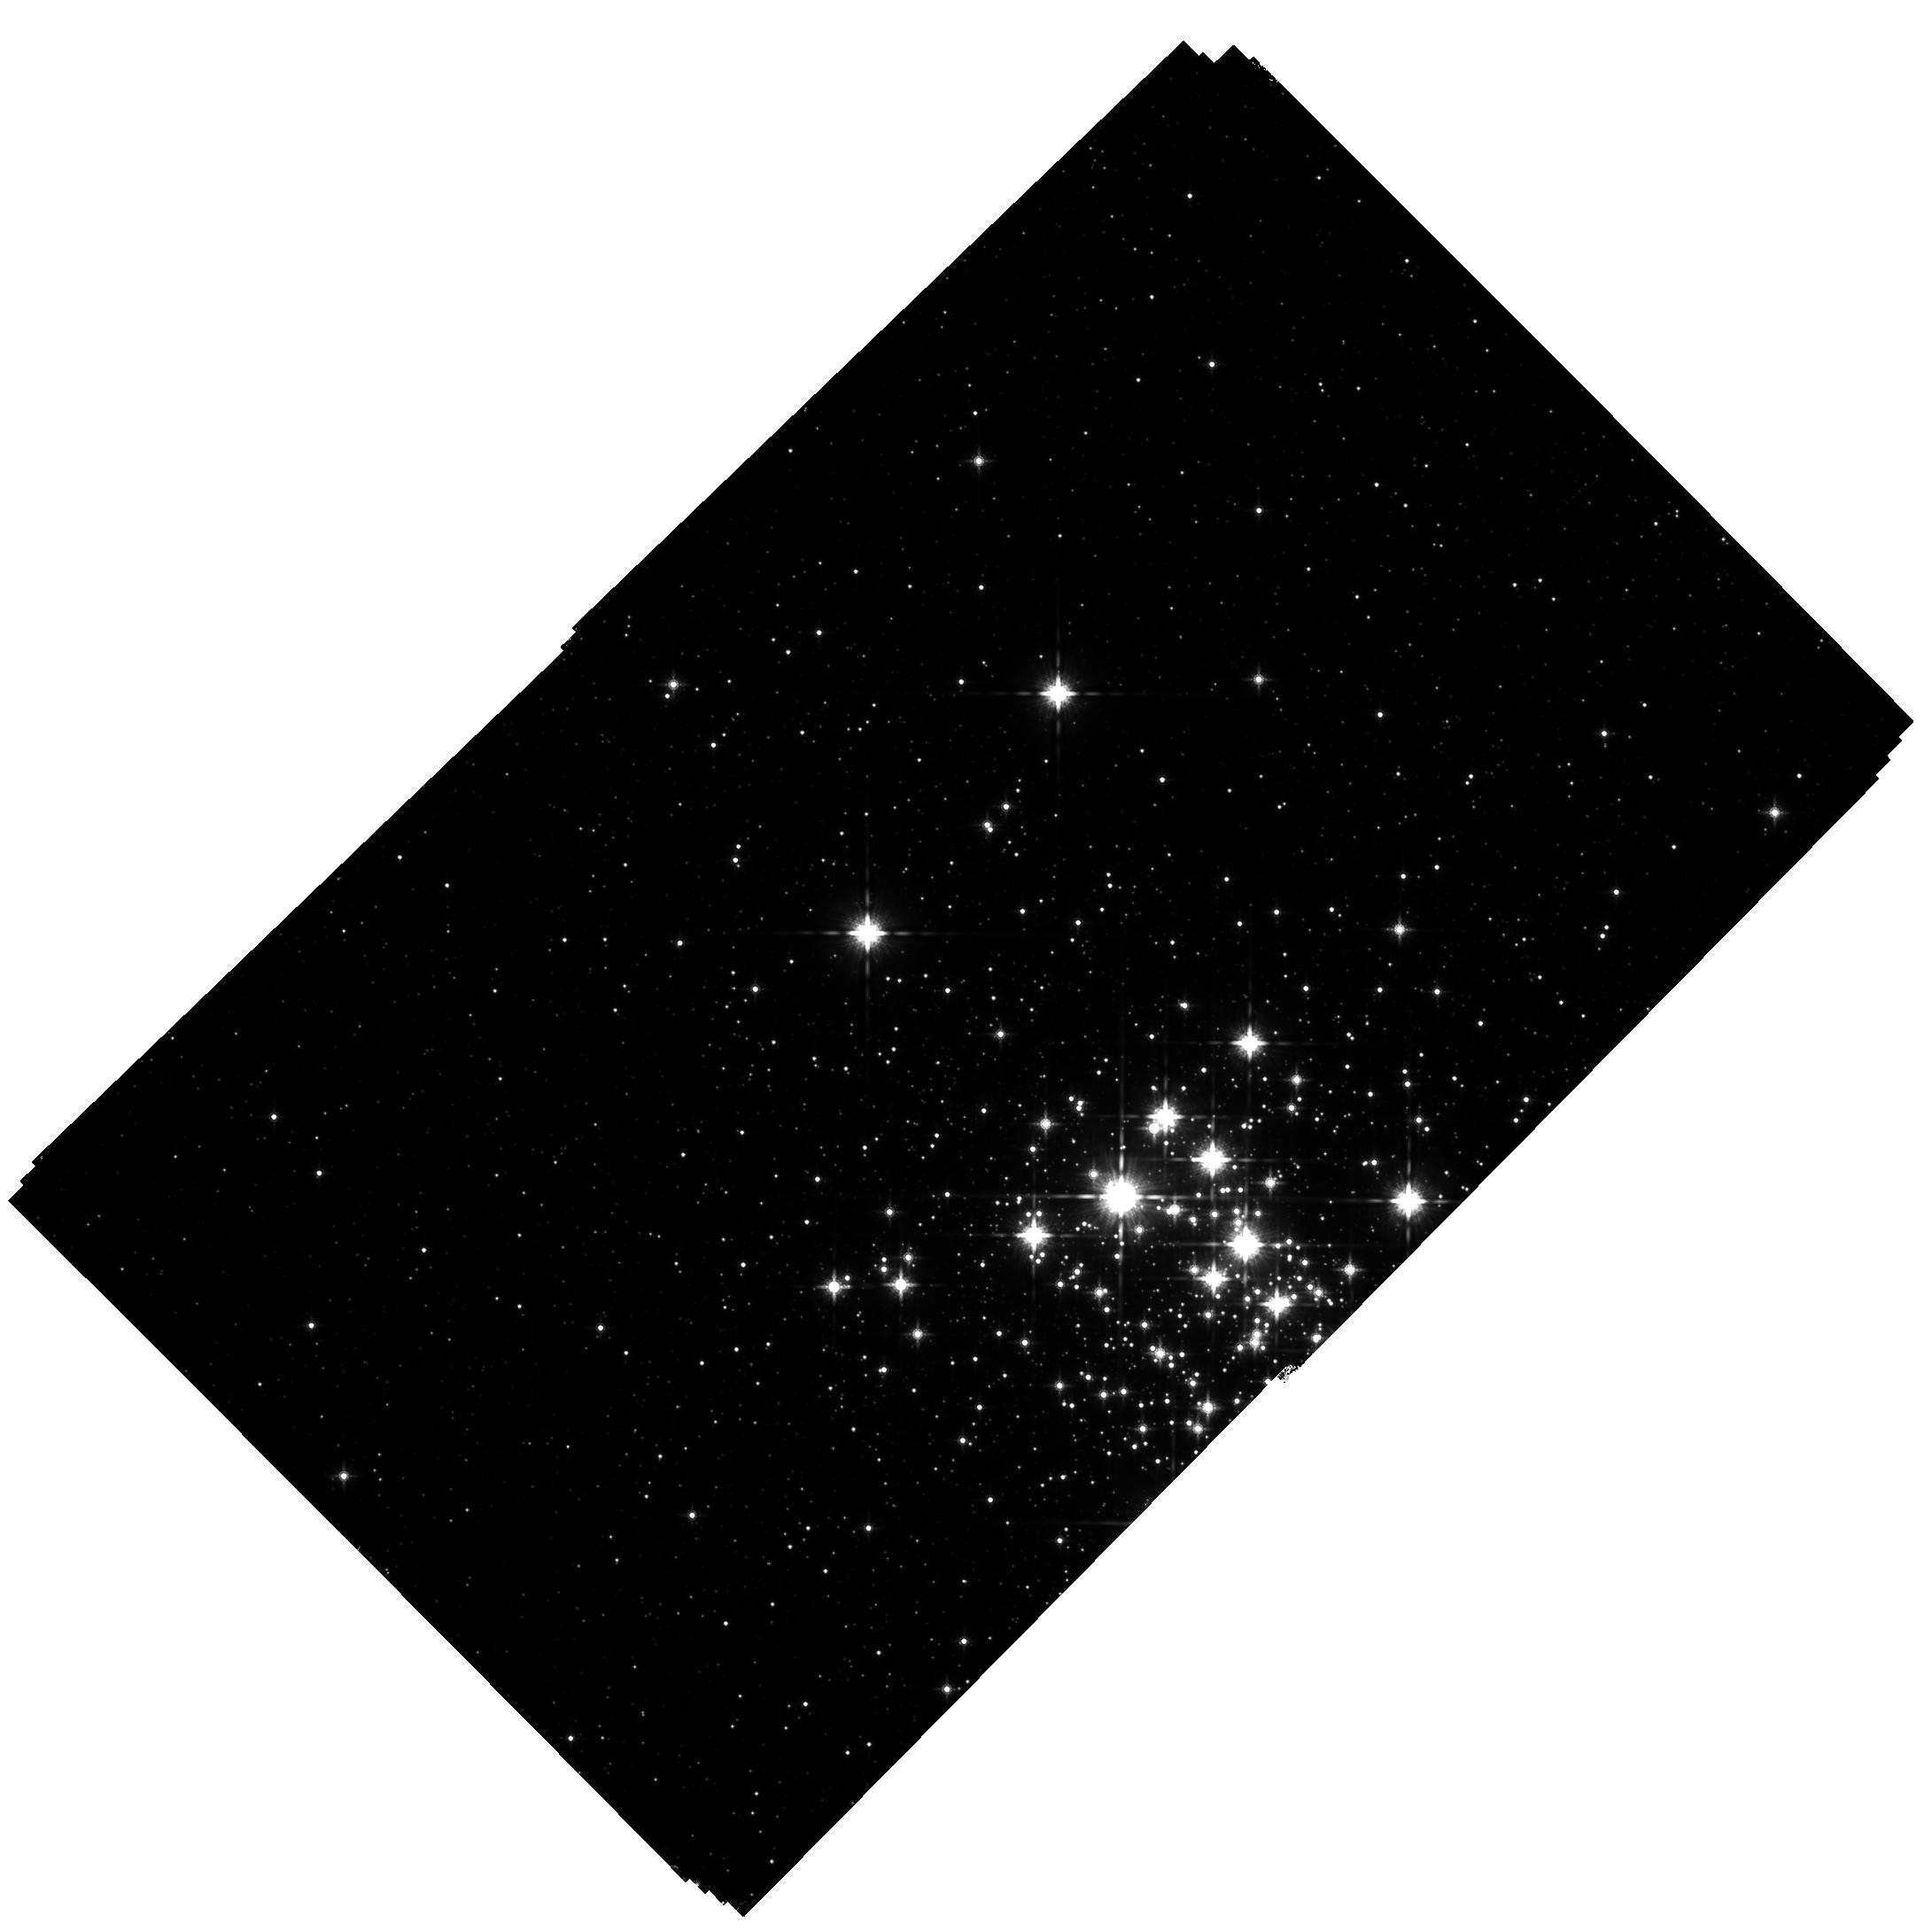
Target: WESTERLUND1
Instrument: WFC3/IR
Filter: F160W
Exposure: 1.9 h
Observation ID: hst_13809_02_wfc3_ir_f160w_icmz02

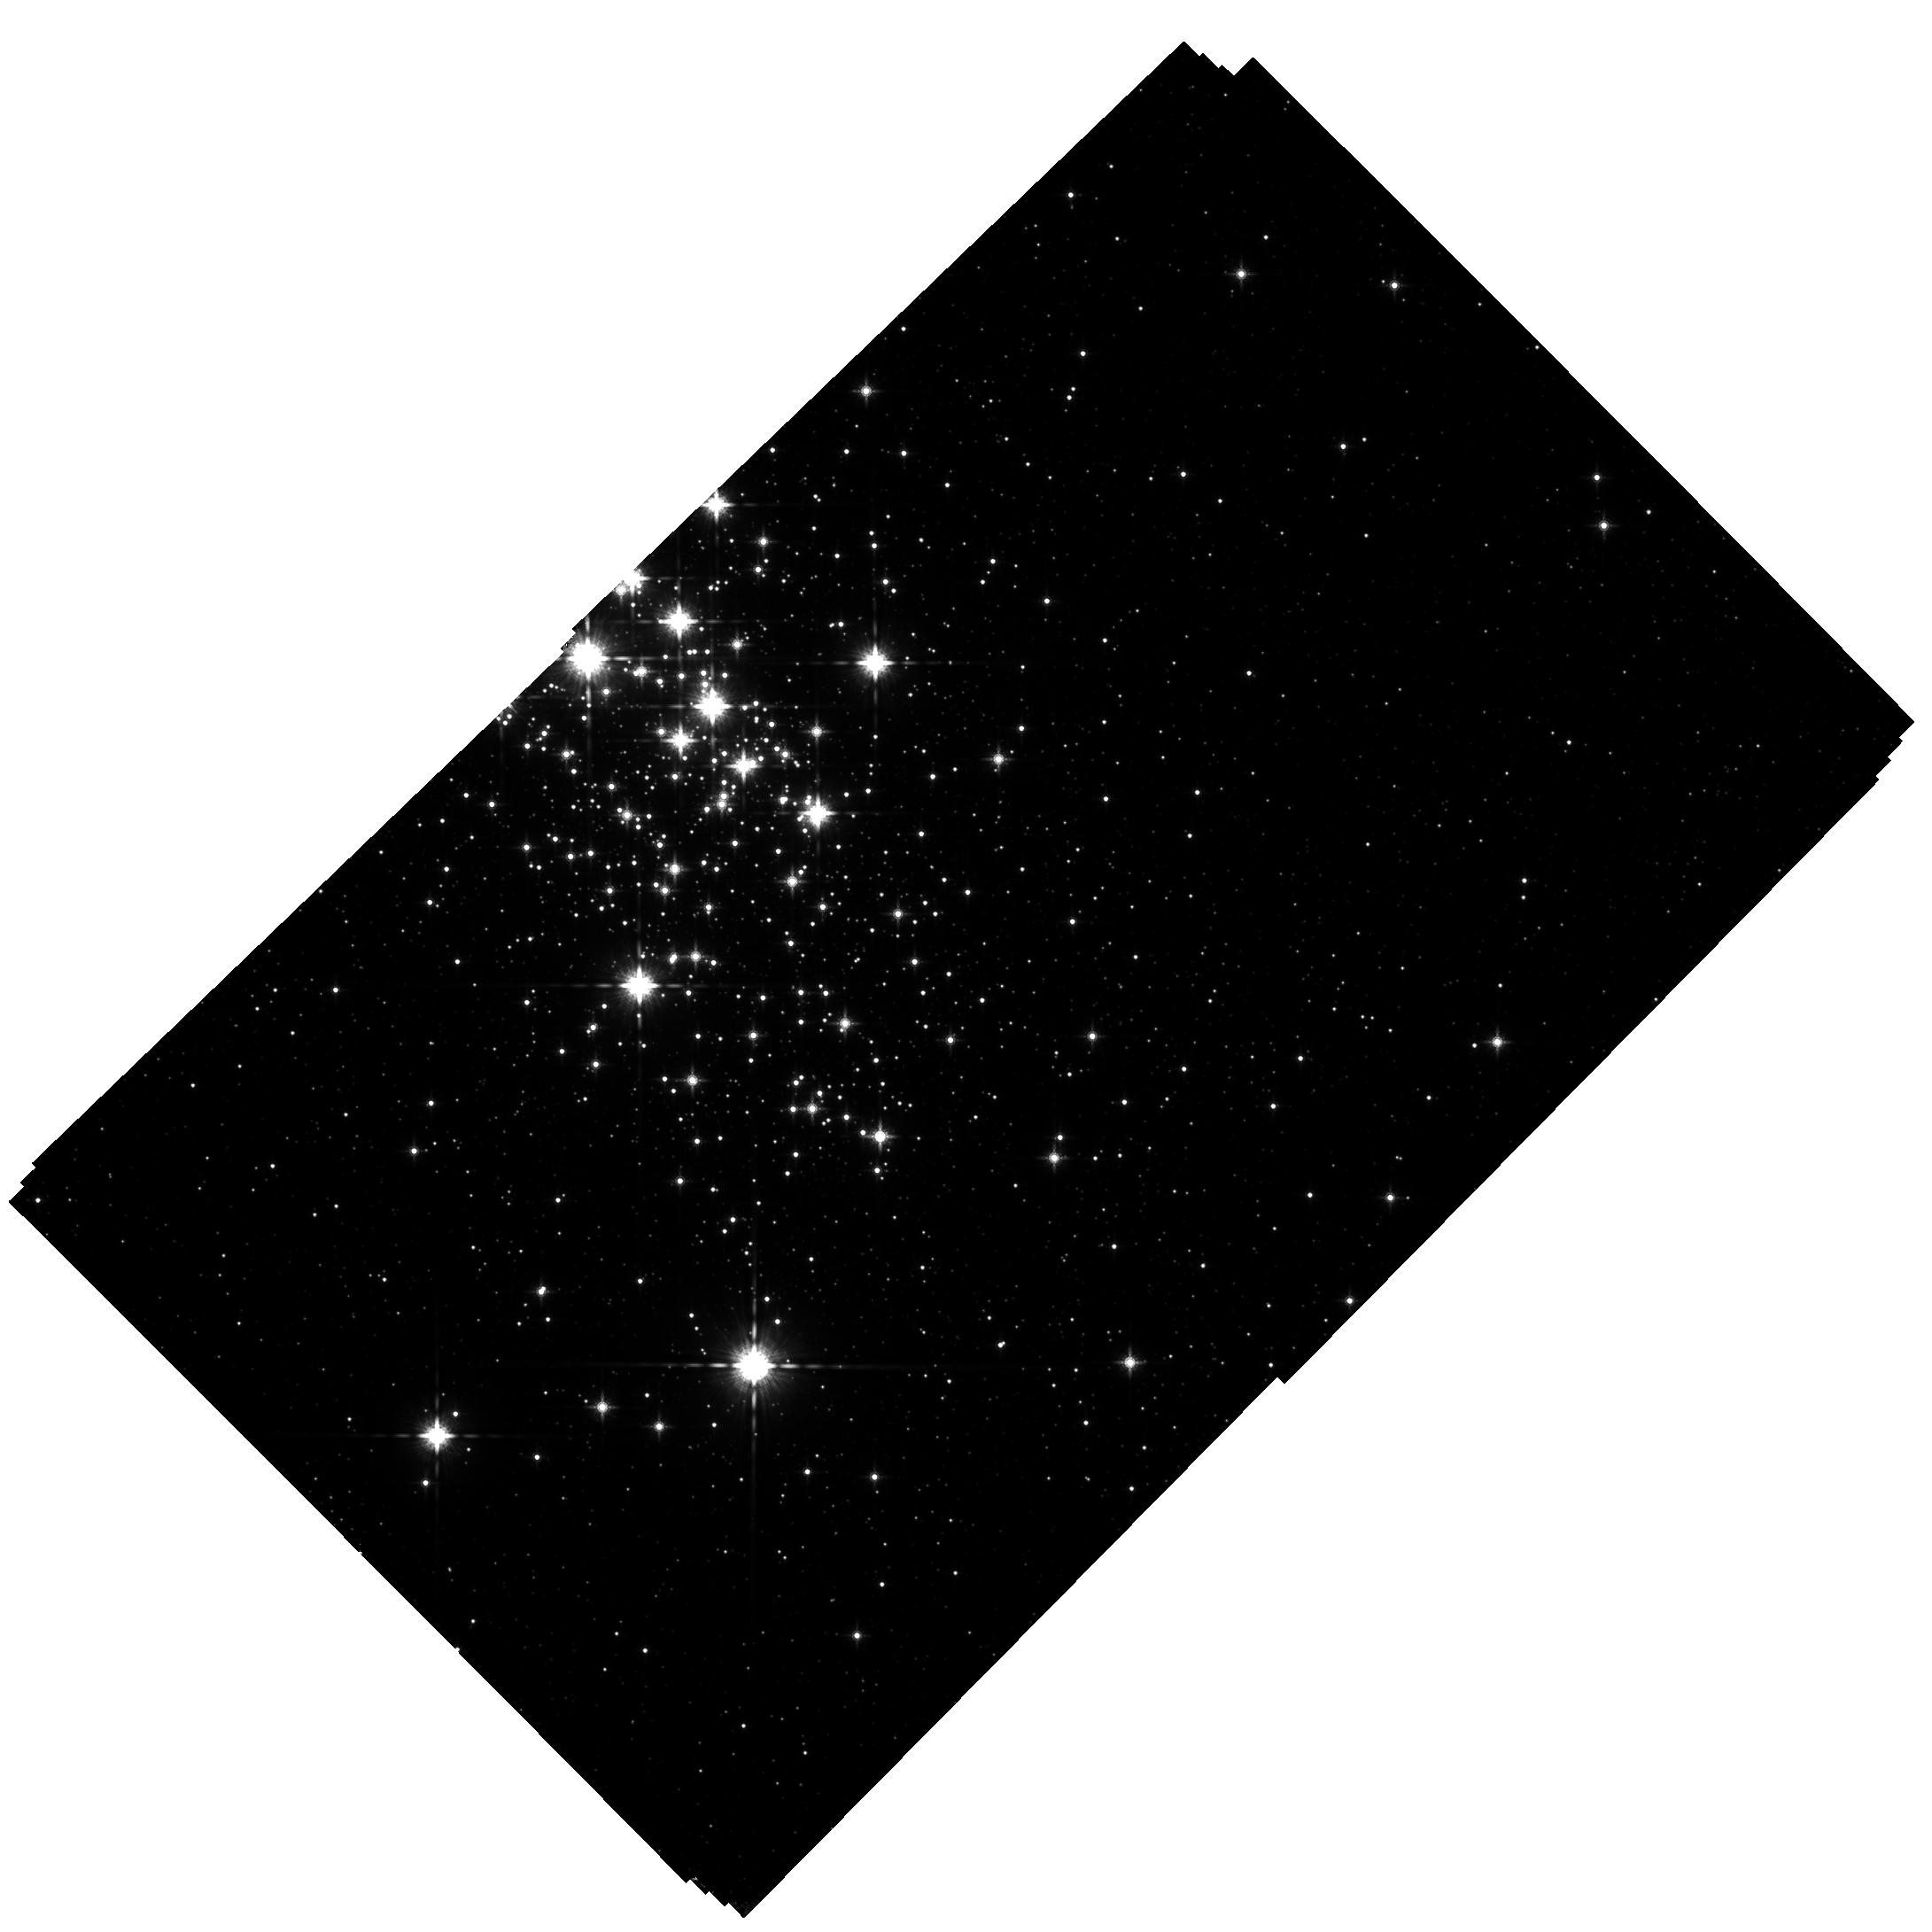
Target: WESTERLUND1
Instrument: WFC3/IR
Filter: F160W
Exposure: 1.9 h
Observation ID: hst_13809_01_wfc3_ir_f160w_icmz01

The IMF and Internal Kinematics of the Massive Young Star Cluster, Westerlund 1 (PI: Lu, Jessica Ryan)

The most massive young star cluster known in the Milky Way, Westerlund 1, represents a far more extreme environment for star formation than nearby, well-studied, and lower-mass star forming regions such as Taurus and Orion. We propose to construct a complete photometric and kinematic census of Westerlund 1 in order to identify cluster members down to 0.1 solar masses, precisely determine the initial mass function (IMF), and measure the internal kinematic structure of the cluster. With these measurements, we will test whether the IMF is universal, as may be the case for nearby lower-mass star forming regions, or favors high-mass star formation, as has been suggested theoretically and from some observational results. We will observe Wd 1 with WFC3-IR, which is the only instrument capable of delivering high spatial resolution, a well-characterized and stable PSF, and a wide field of view at infrared wavelengths. We exploit WFC3's capabilities to cover the full extent of the cluster with photometry, to correct for variable extinction and derive stellar masses, and with proper motions, to distinguish between cluster members and contaminating field stars. Our proposed observations of Westerlund 1 will help determine whether the star formation process, and the emergent stellar mass distribution, varies with initial cloud conditions.